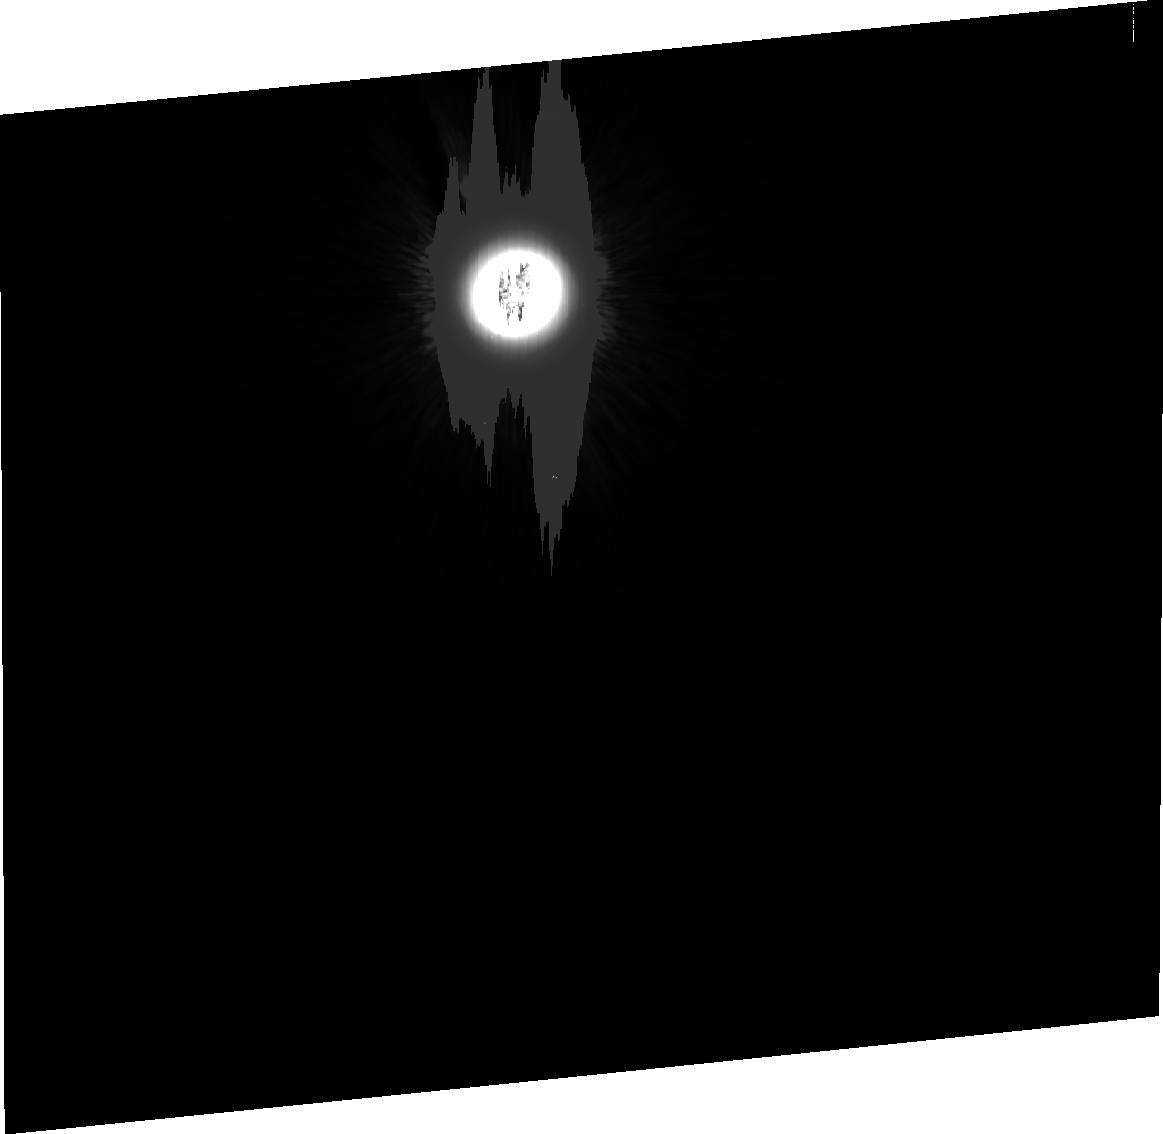
Target: HD124897
Instrument: ACS/HRC
Filter: F435W
Exposure: 23 min
Observation ID: j8cb04080

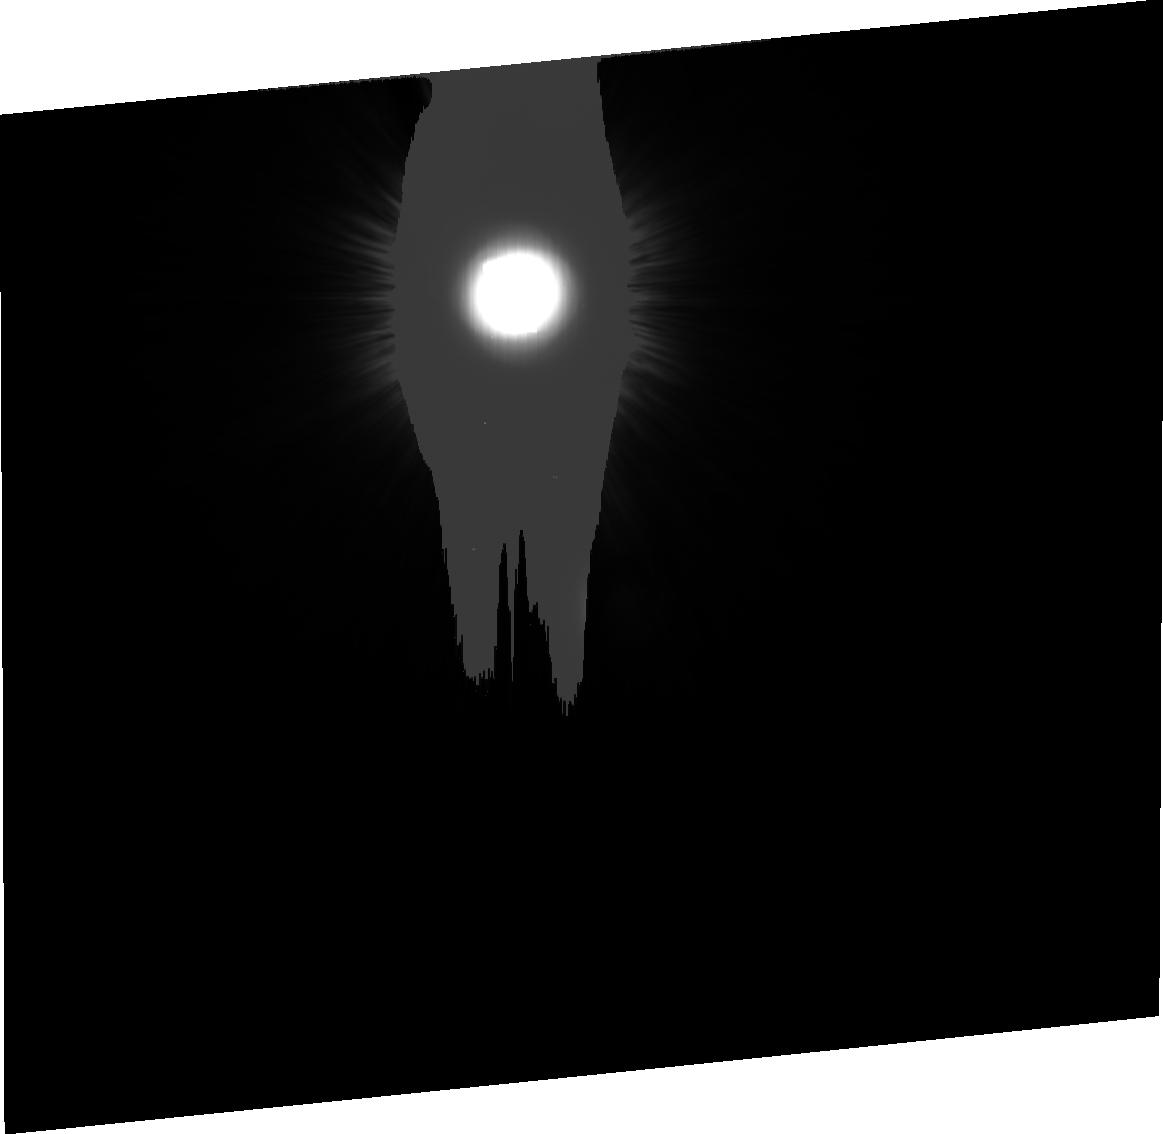
Target: HD124897
Instrument: ACS/HRC
Filter: F814W
Exposure: 9 min
Observation ID: j8cb020e0

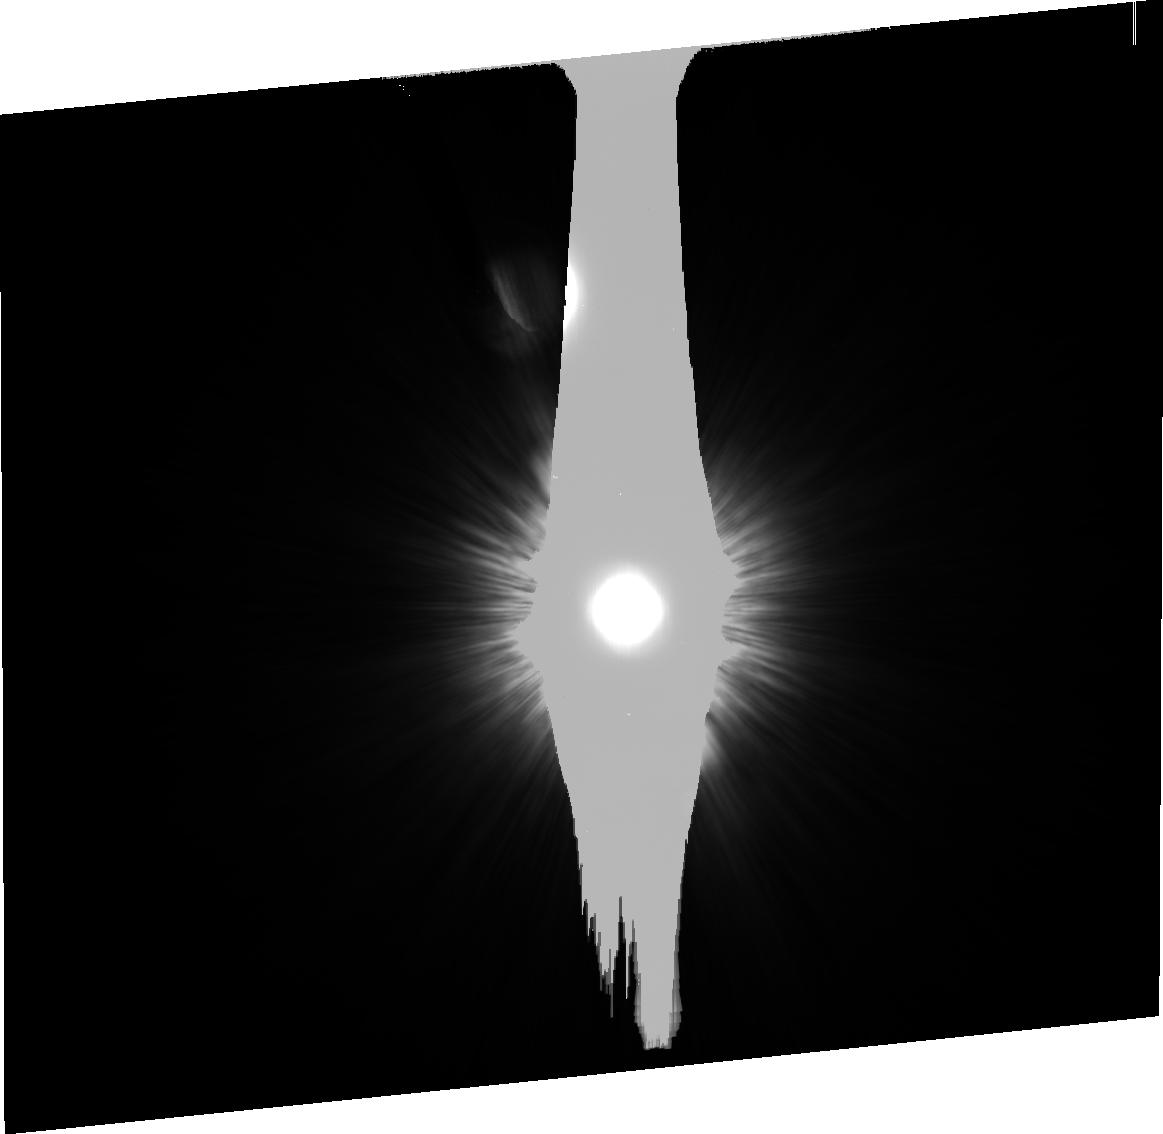
Target: HD124897
Instrument: ACS/HRC
Filter: F814W
Exposure: 5 min
Observation ID: j8cb04060

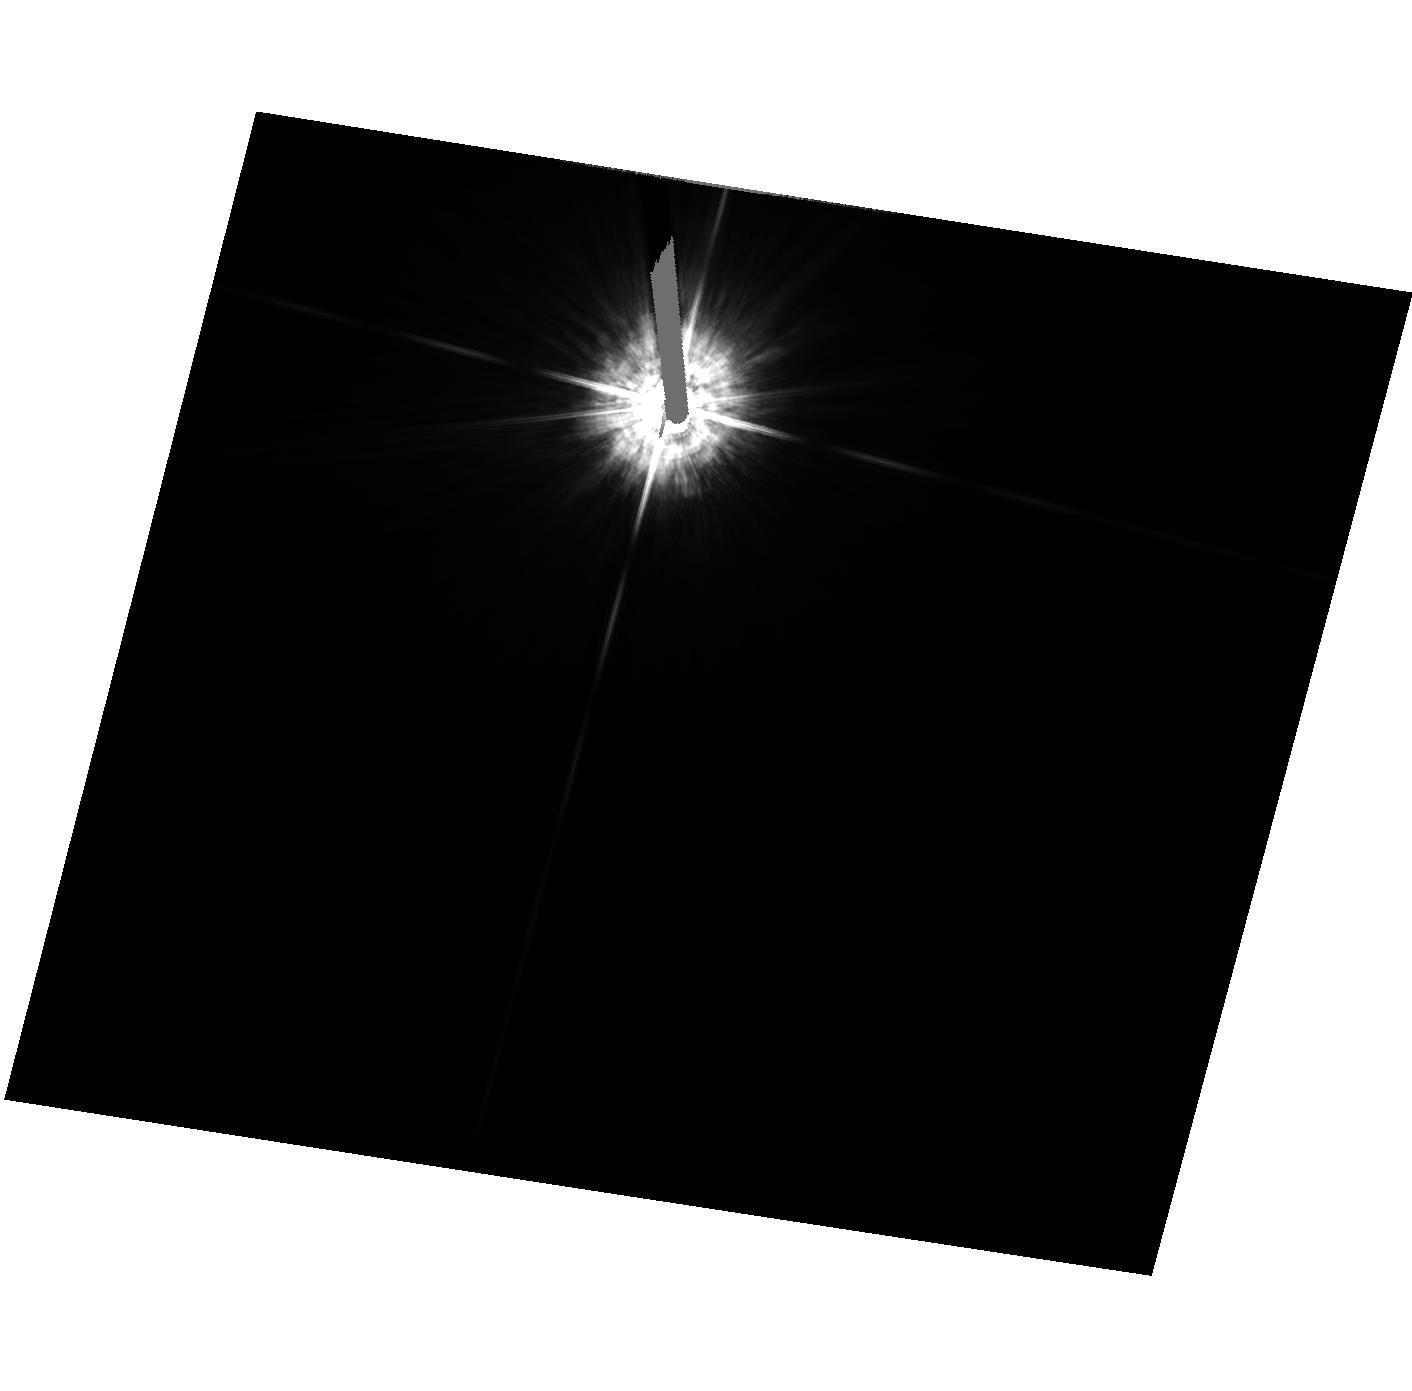
Target: HD124897
Instrument: ACS/HRC
Filter: F435W
Exposure: 1 min
Observation ID: hst_9012_01_acs_hrc_f435w_j8cb01

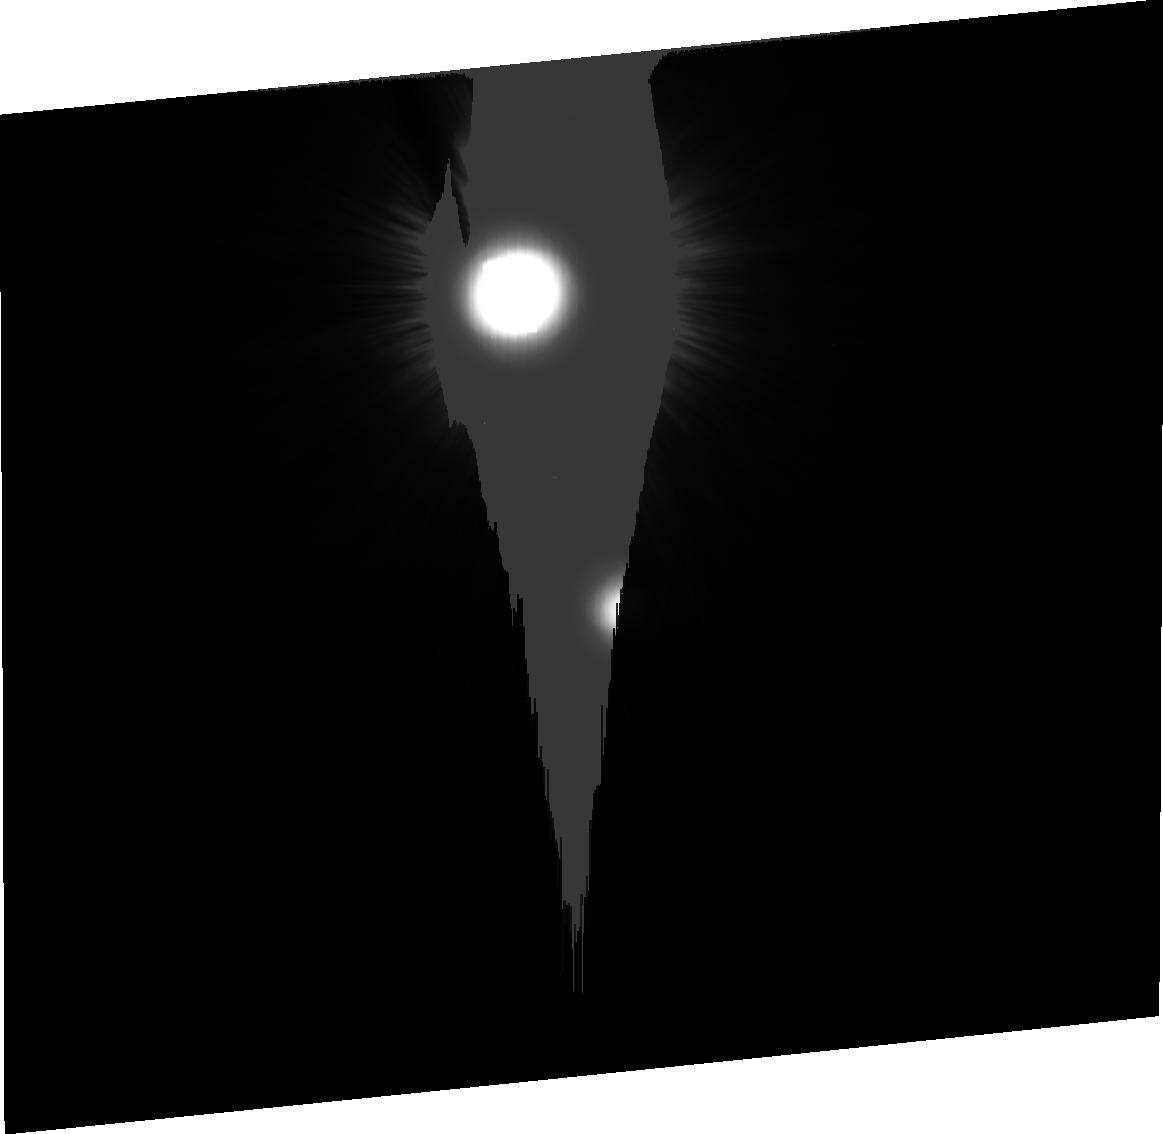
Target: HD124897
Instrument: ACS/HRC
Filter: F814W
Exposure: 9 min
Observation ID: j8cb010e0

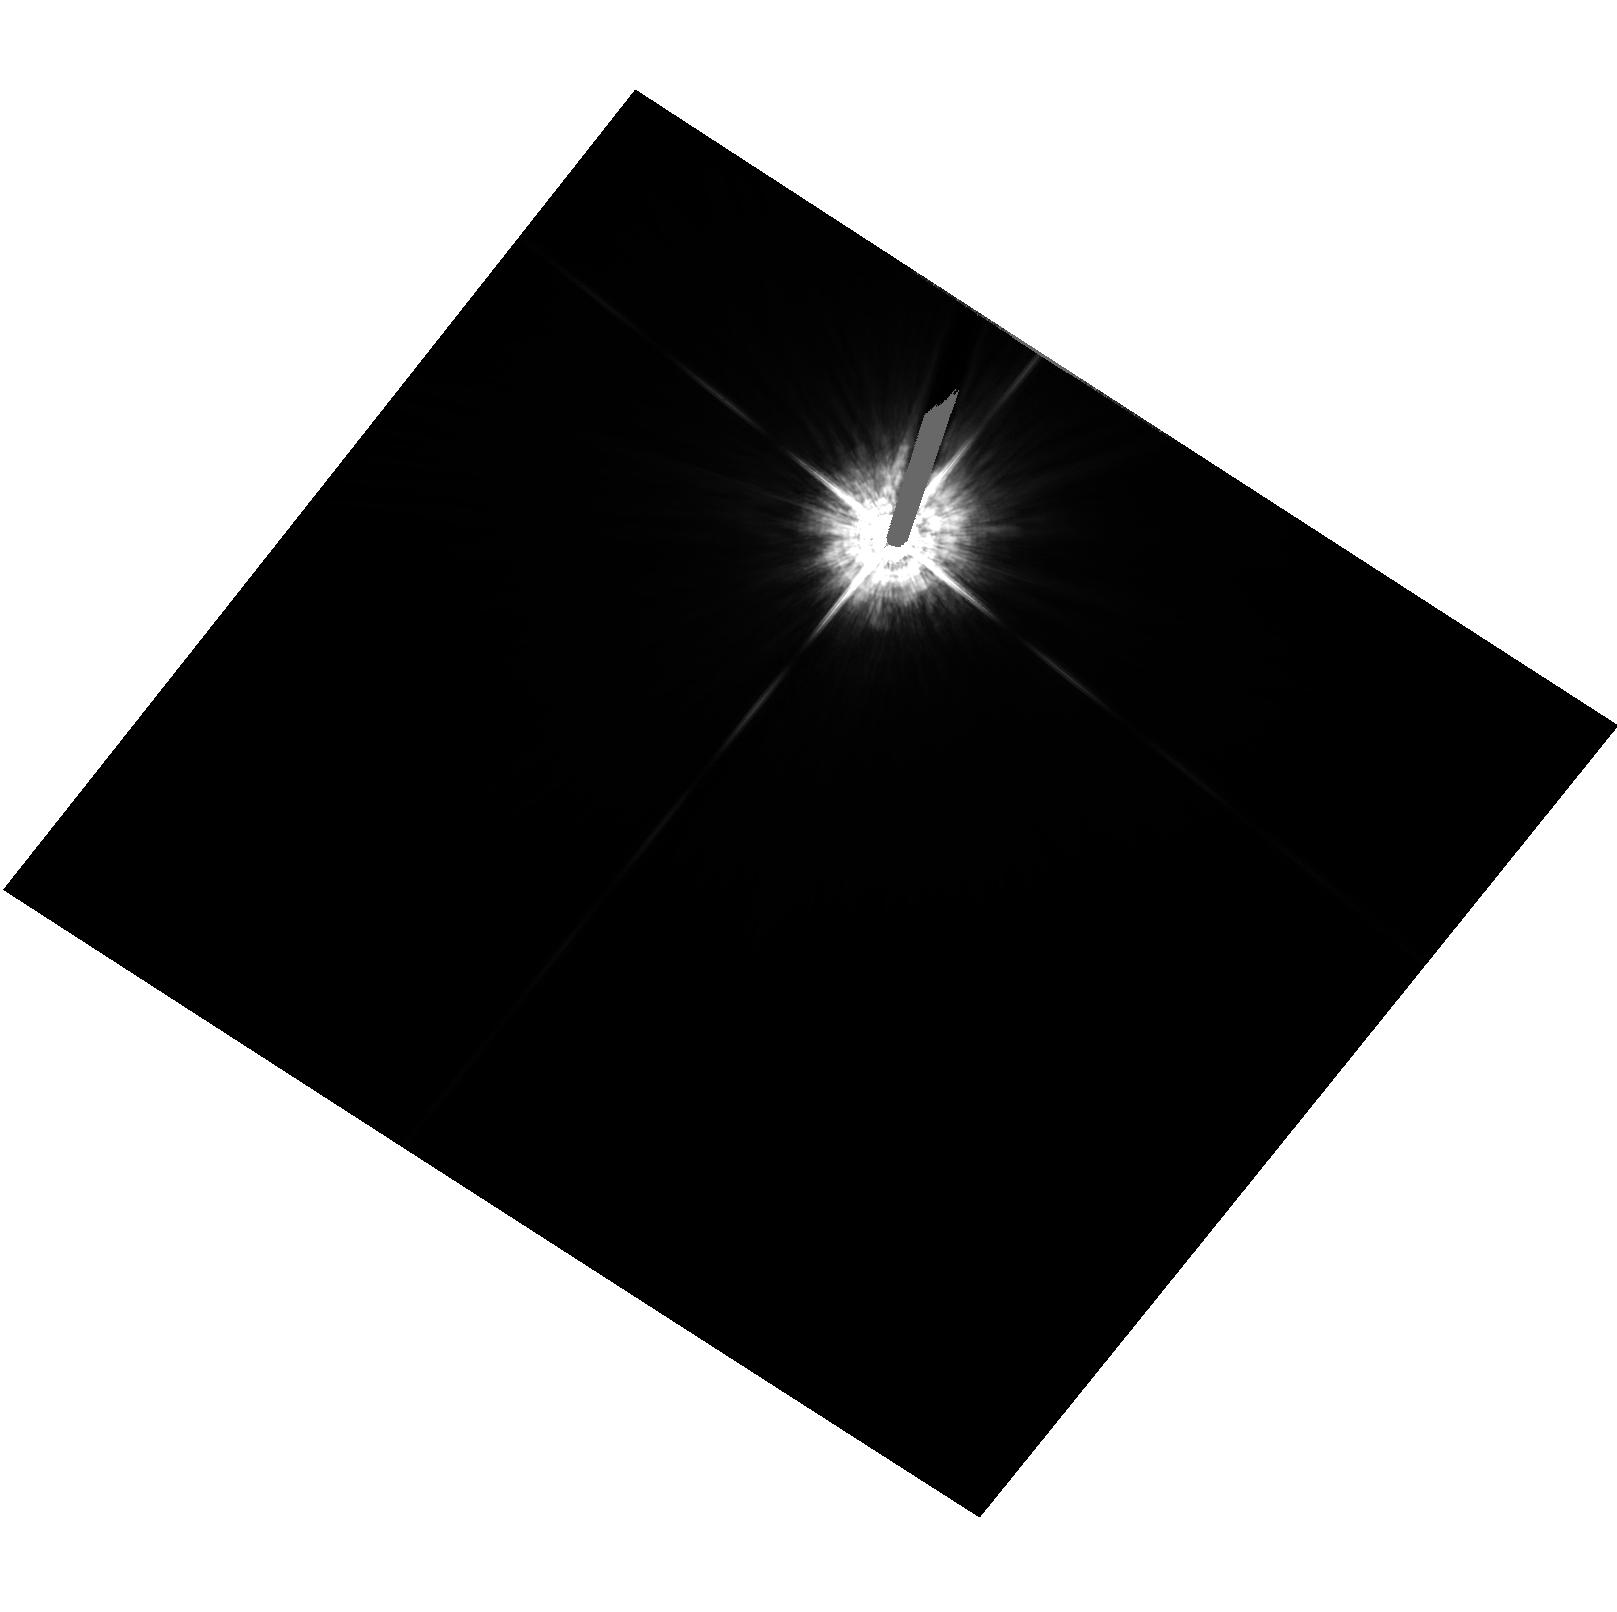
Target: HD124897
Instrument: ACS/HRC
Filter: F435W
Exposure: 1 min
Observation ID: hst_9012_02_acs_hrc_f435w_j8cb02

HRC Coronagraph Acquisition (PI: Golimowski, David A.)

The purpose of this program is to verify the abilities of the flight and ground software to perform isolated point-source acquisition onto the coronagraph occulting spots and the Fastie Finger. Successful execution of these acquisitions will also demonstrate the ability of the software to calculate the centroid of the target positions and to perform automated telescope pointing.